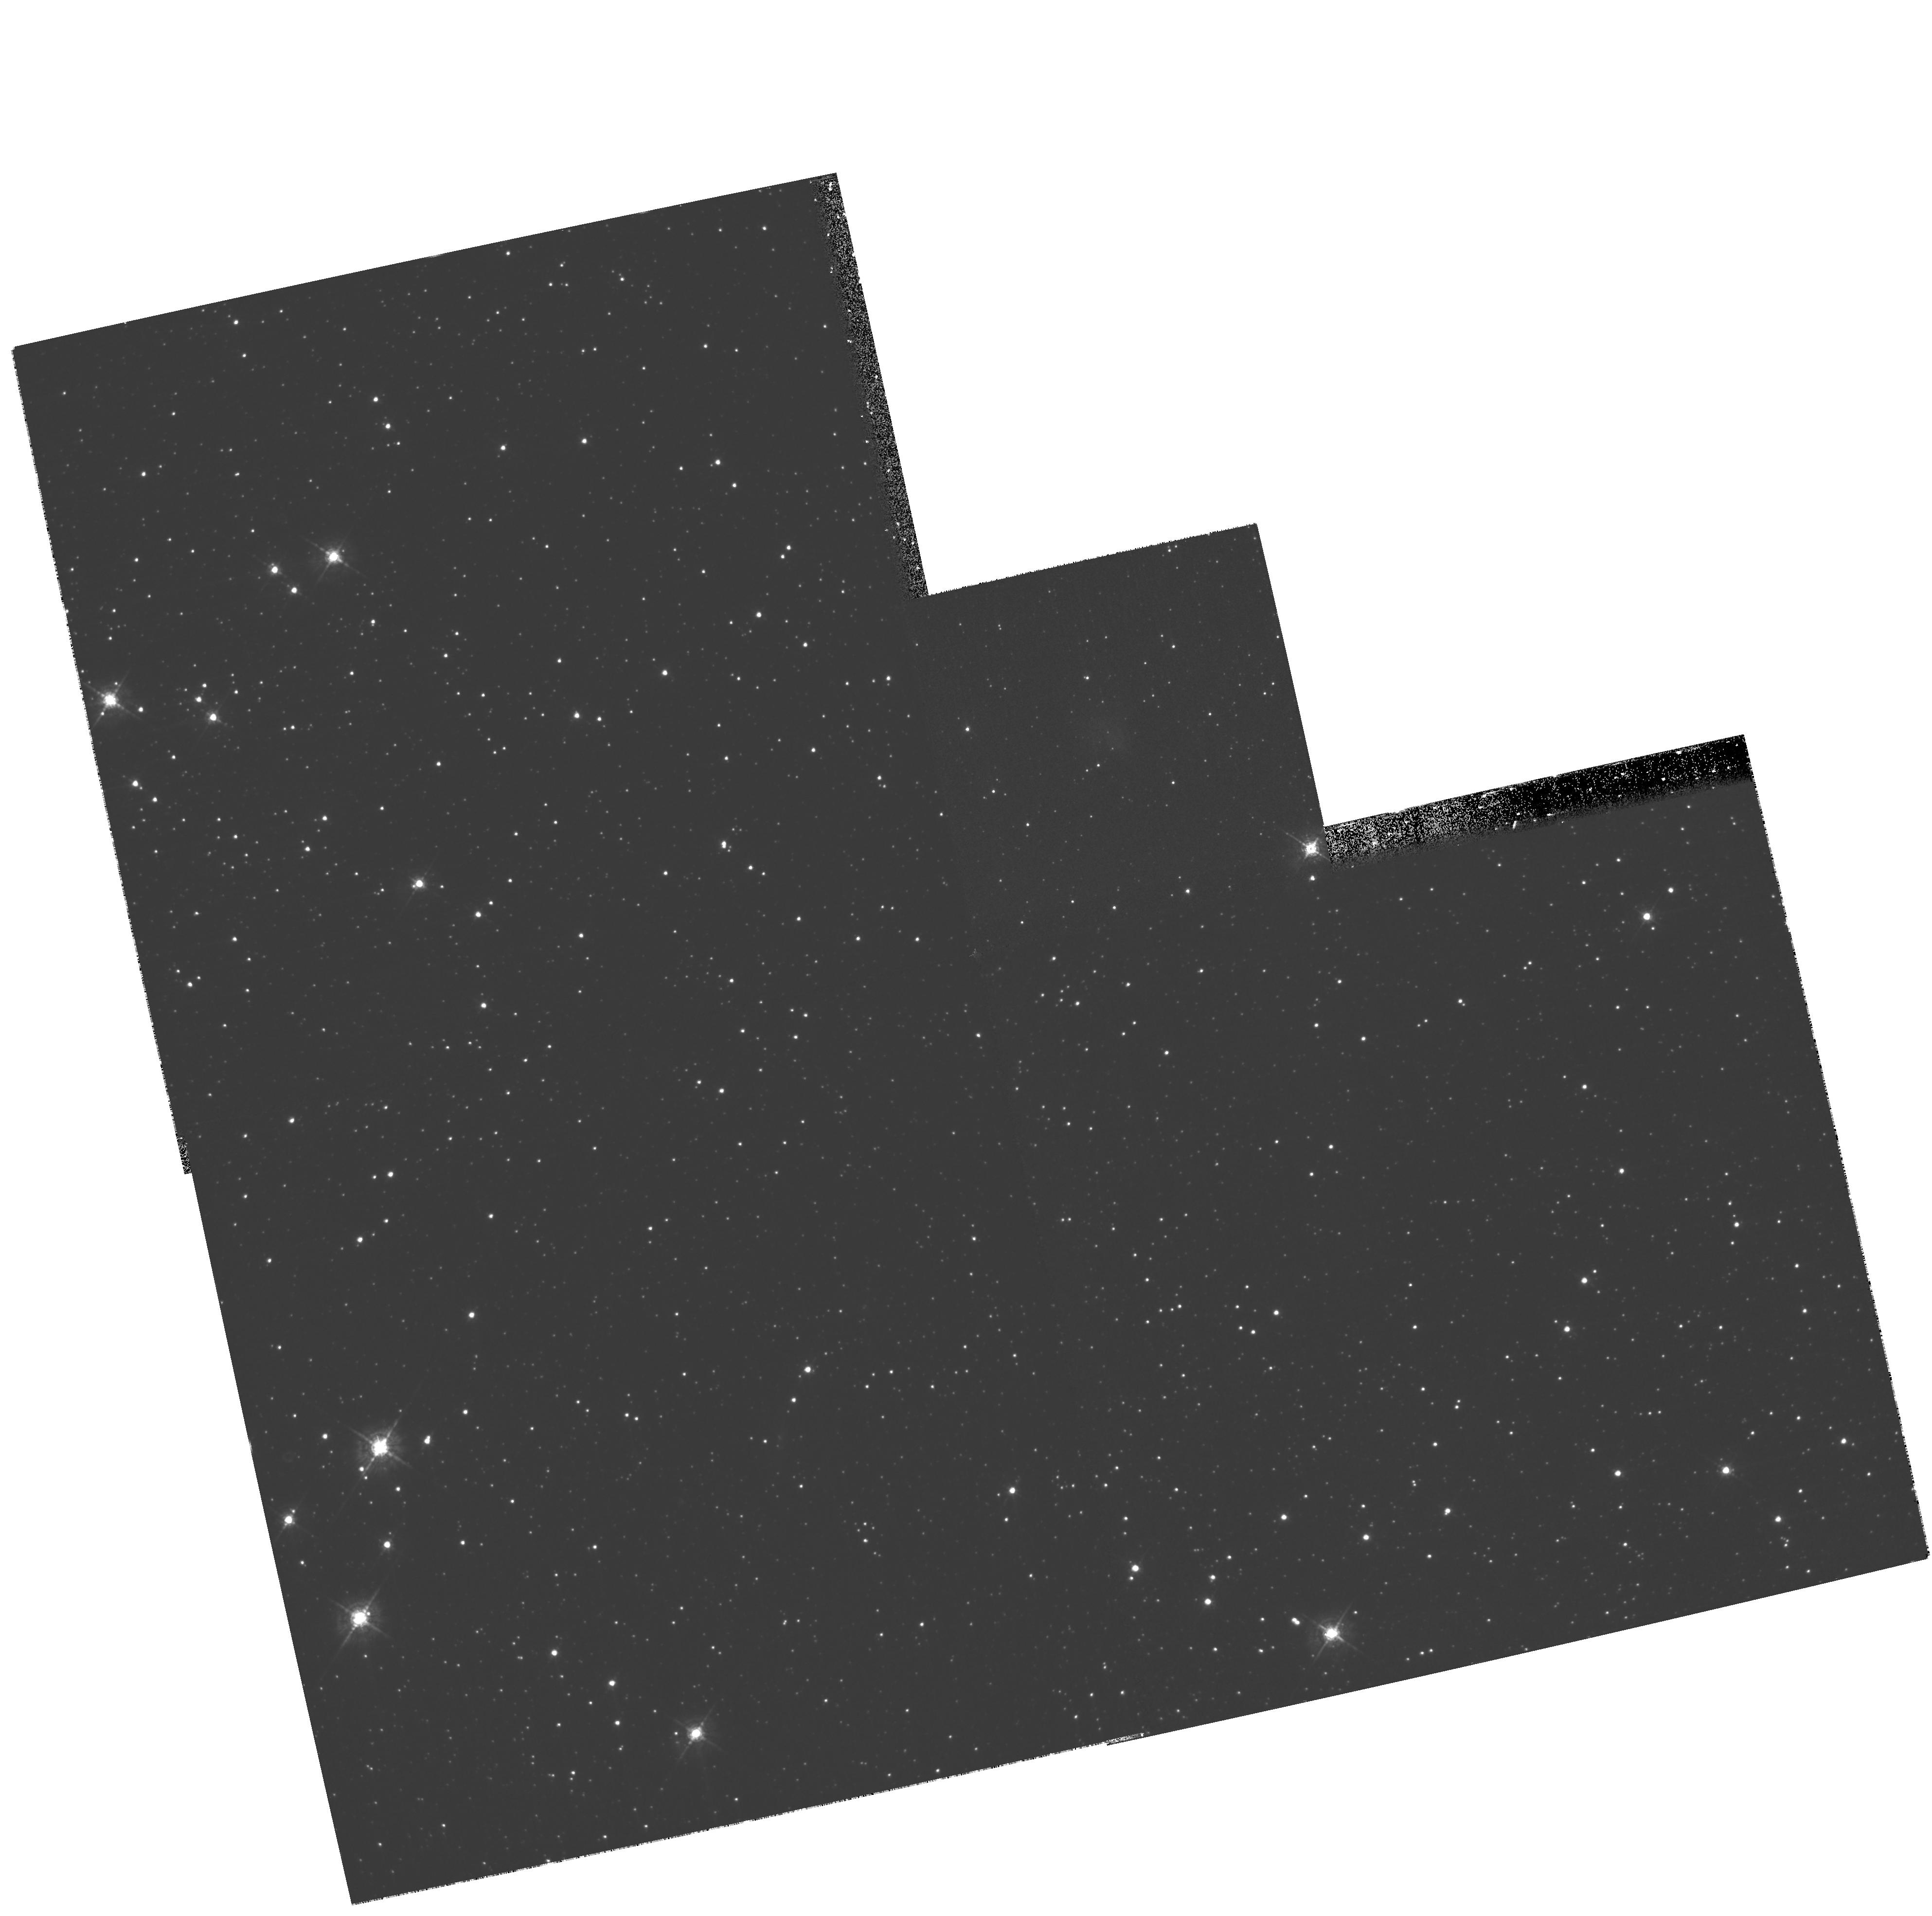
Target: PSR-B0540-69.3
Instrument: WFPC2/PC
Filter: F547M
Exposure: 17 min
Observation ID: hst_10601_01_wfpc2_pc_f547m_u9ey01

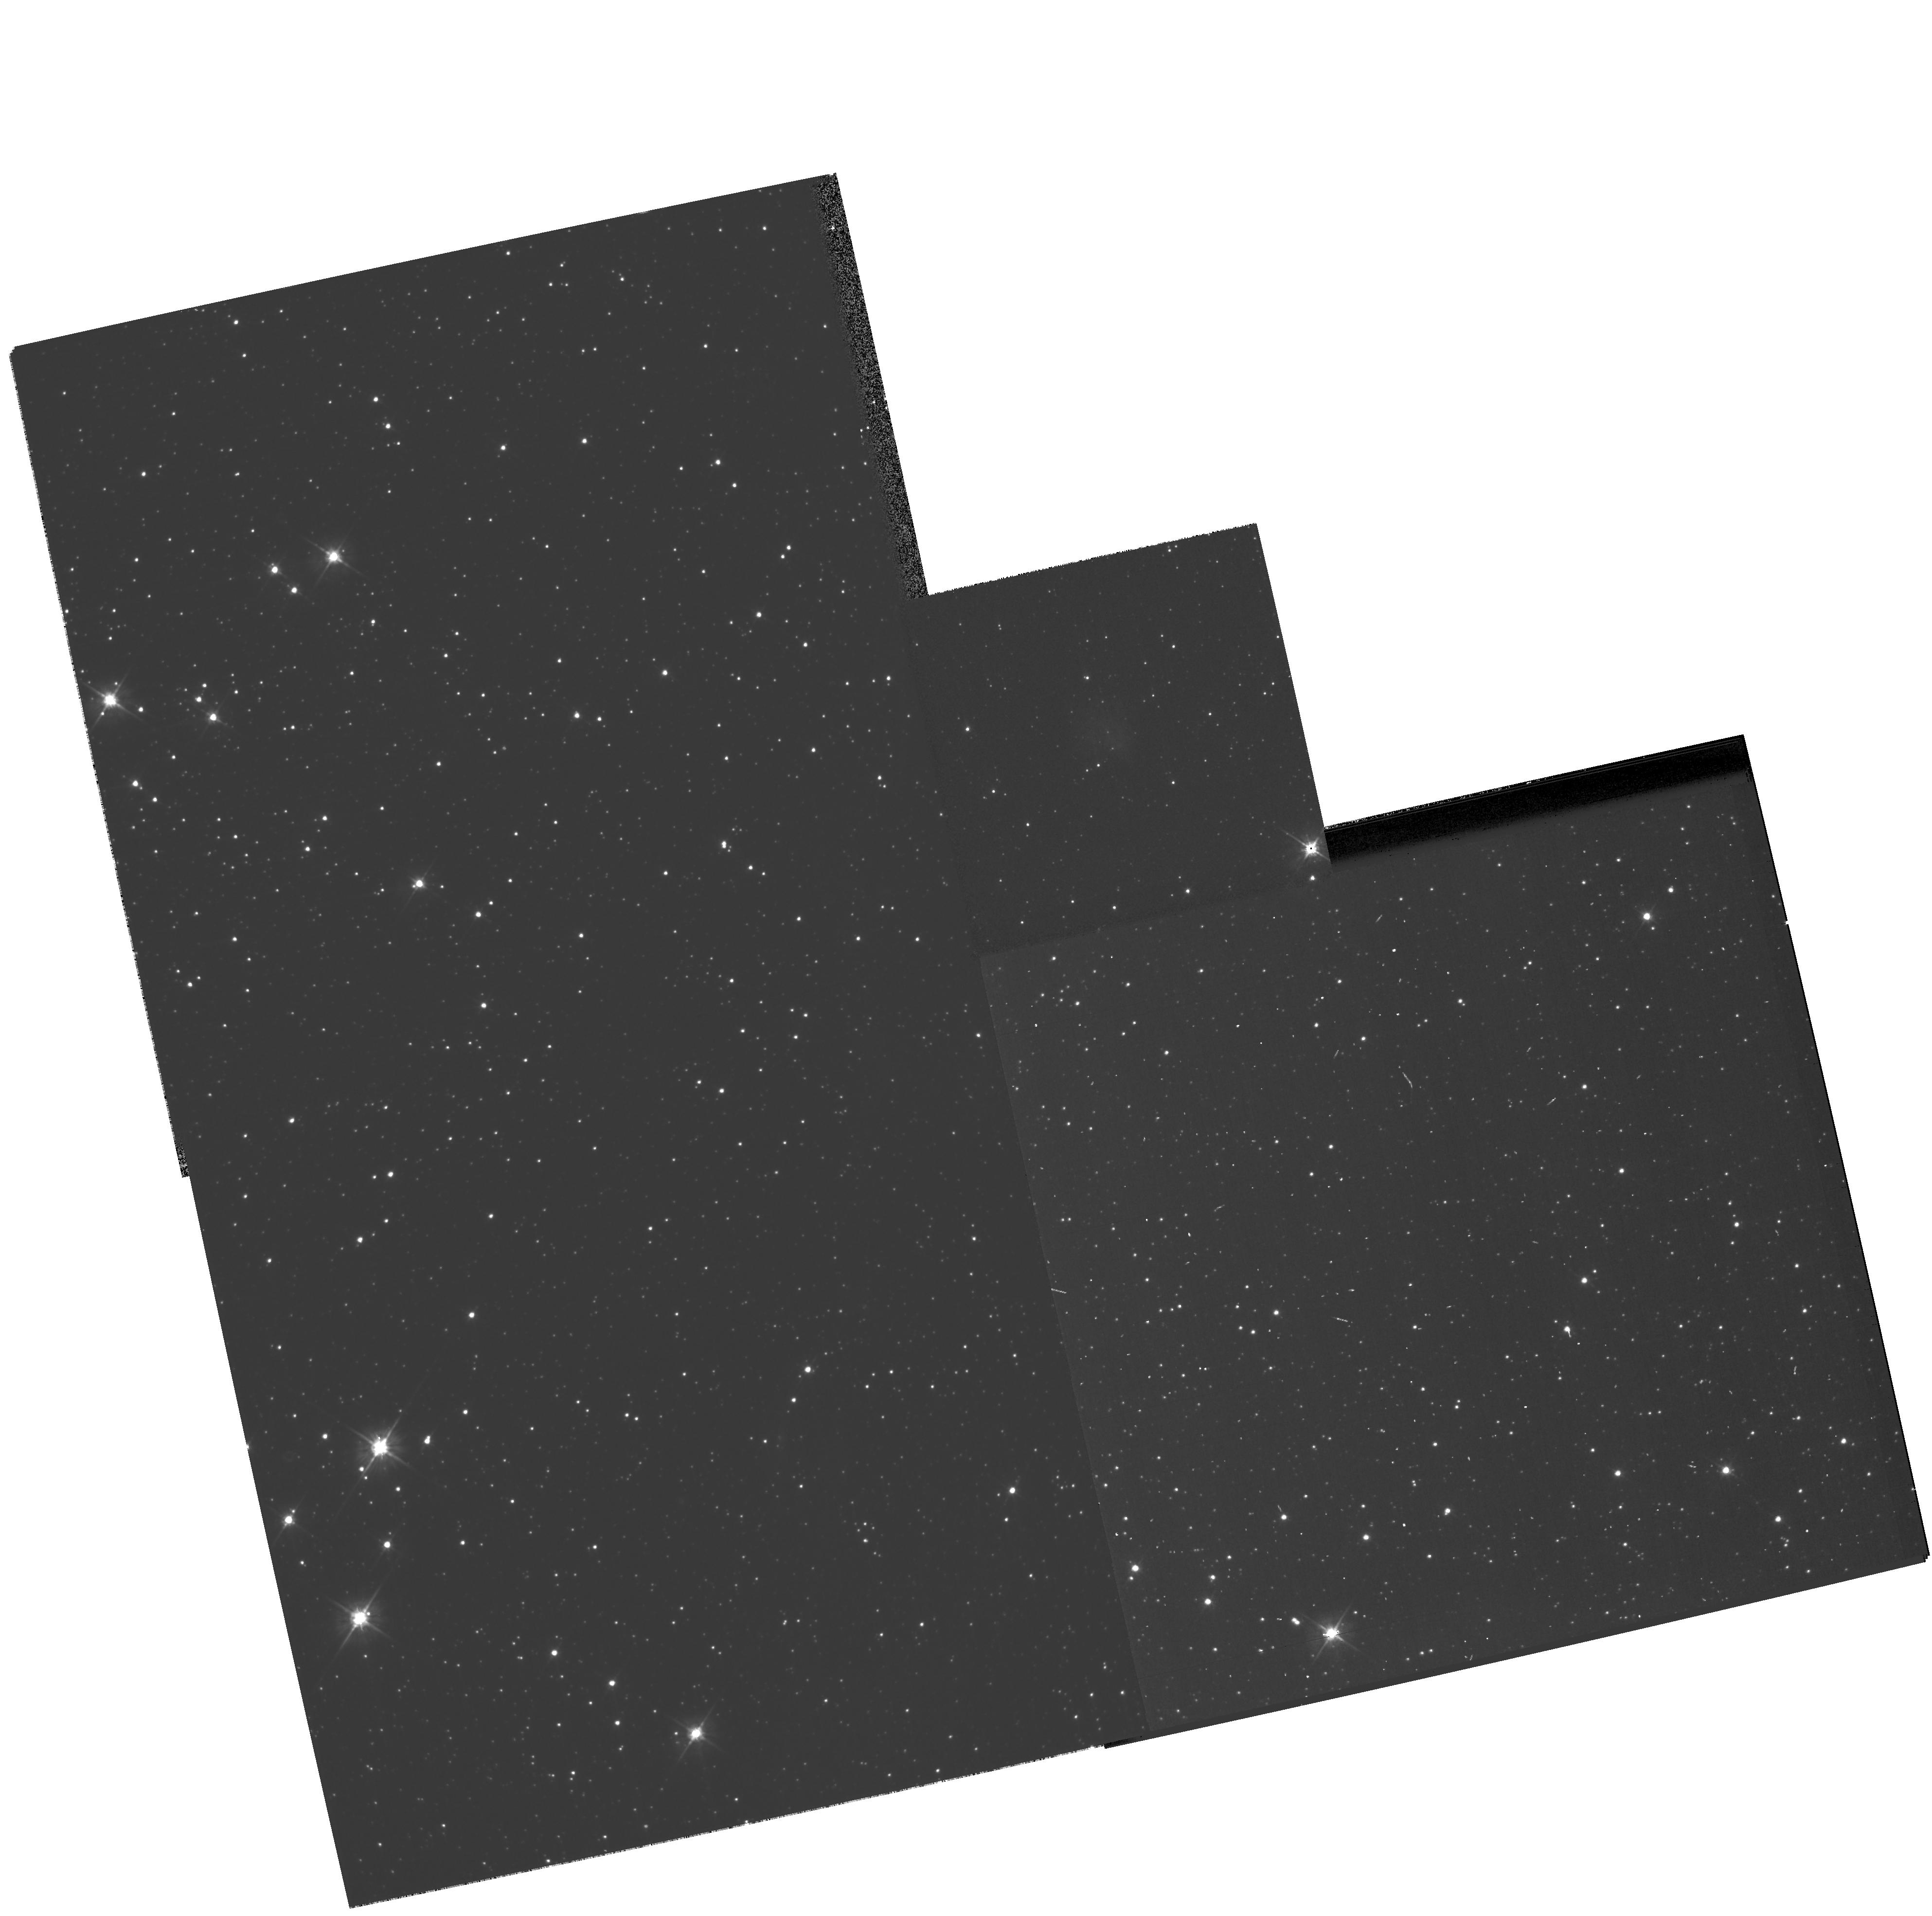
Target: PSR-B0540-69.3
Instrument: WFPC2/PC
Filter: F555W
Exposure: 8 min
Observation ID: hst_10601_01_wfpc2_pc_f555w_u9ey01

The high proper motion of PSR B0540-69.3 (PI: Lundqvist, Peter)

We wish to pin down the proper motion of the Crab-like pulsar PSR B0540-69.3. HST/WFPC2 archival data have an epoch separation by 4 years which we have already used to obtain a very high transverse velocity, 1190 +/- 560 km/s. The indicated direction of the proper motion is consistent with it being along the southern jet of the pulsar wind nebula. The high velocity could be linked to the high asymmetry of the supernova ejecta, which suggests a highly asymmetric supernova explosion. We need a third epoch of HST imaging to test our present 2-sigma limit. With the suggested observation we will obtain a 1-sigma limit on the transverse motion better than 200 km/s. PSR B0540-69.3 could be the third young pulsar connected to a supernova remnant for which a proper motion is established. The other two are the Crab and Vela pulsars. Both these pulsars have their proper motions aligned with the jet axis of their pulsar wind nebulae. PSR B0540-69.3 could thus be the third object (of three) to reveal that it shares this property. This would provide vital information to supernova explosion and pulsar kick models. PSR B0540-69.3 would undoubtedly also be the most distant pulsar ever for which a proper motion is established.